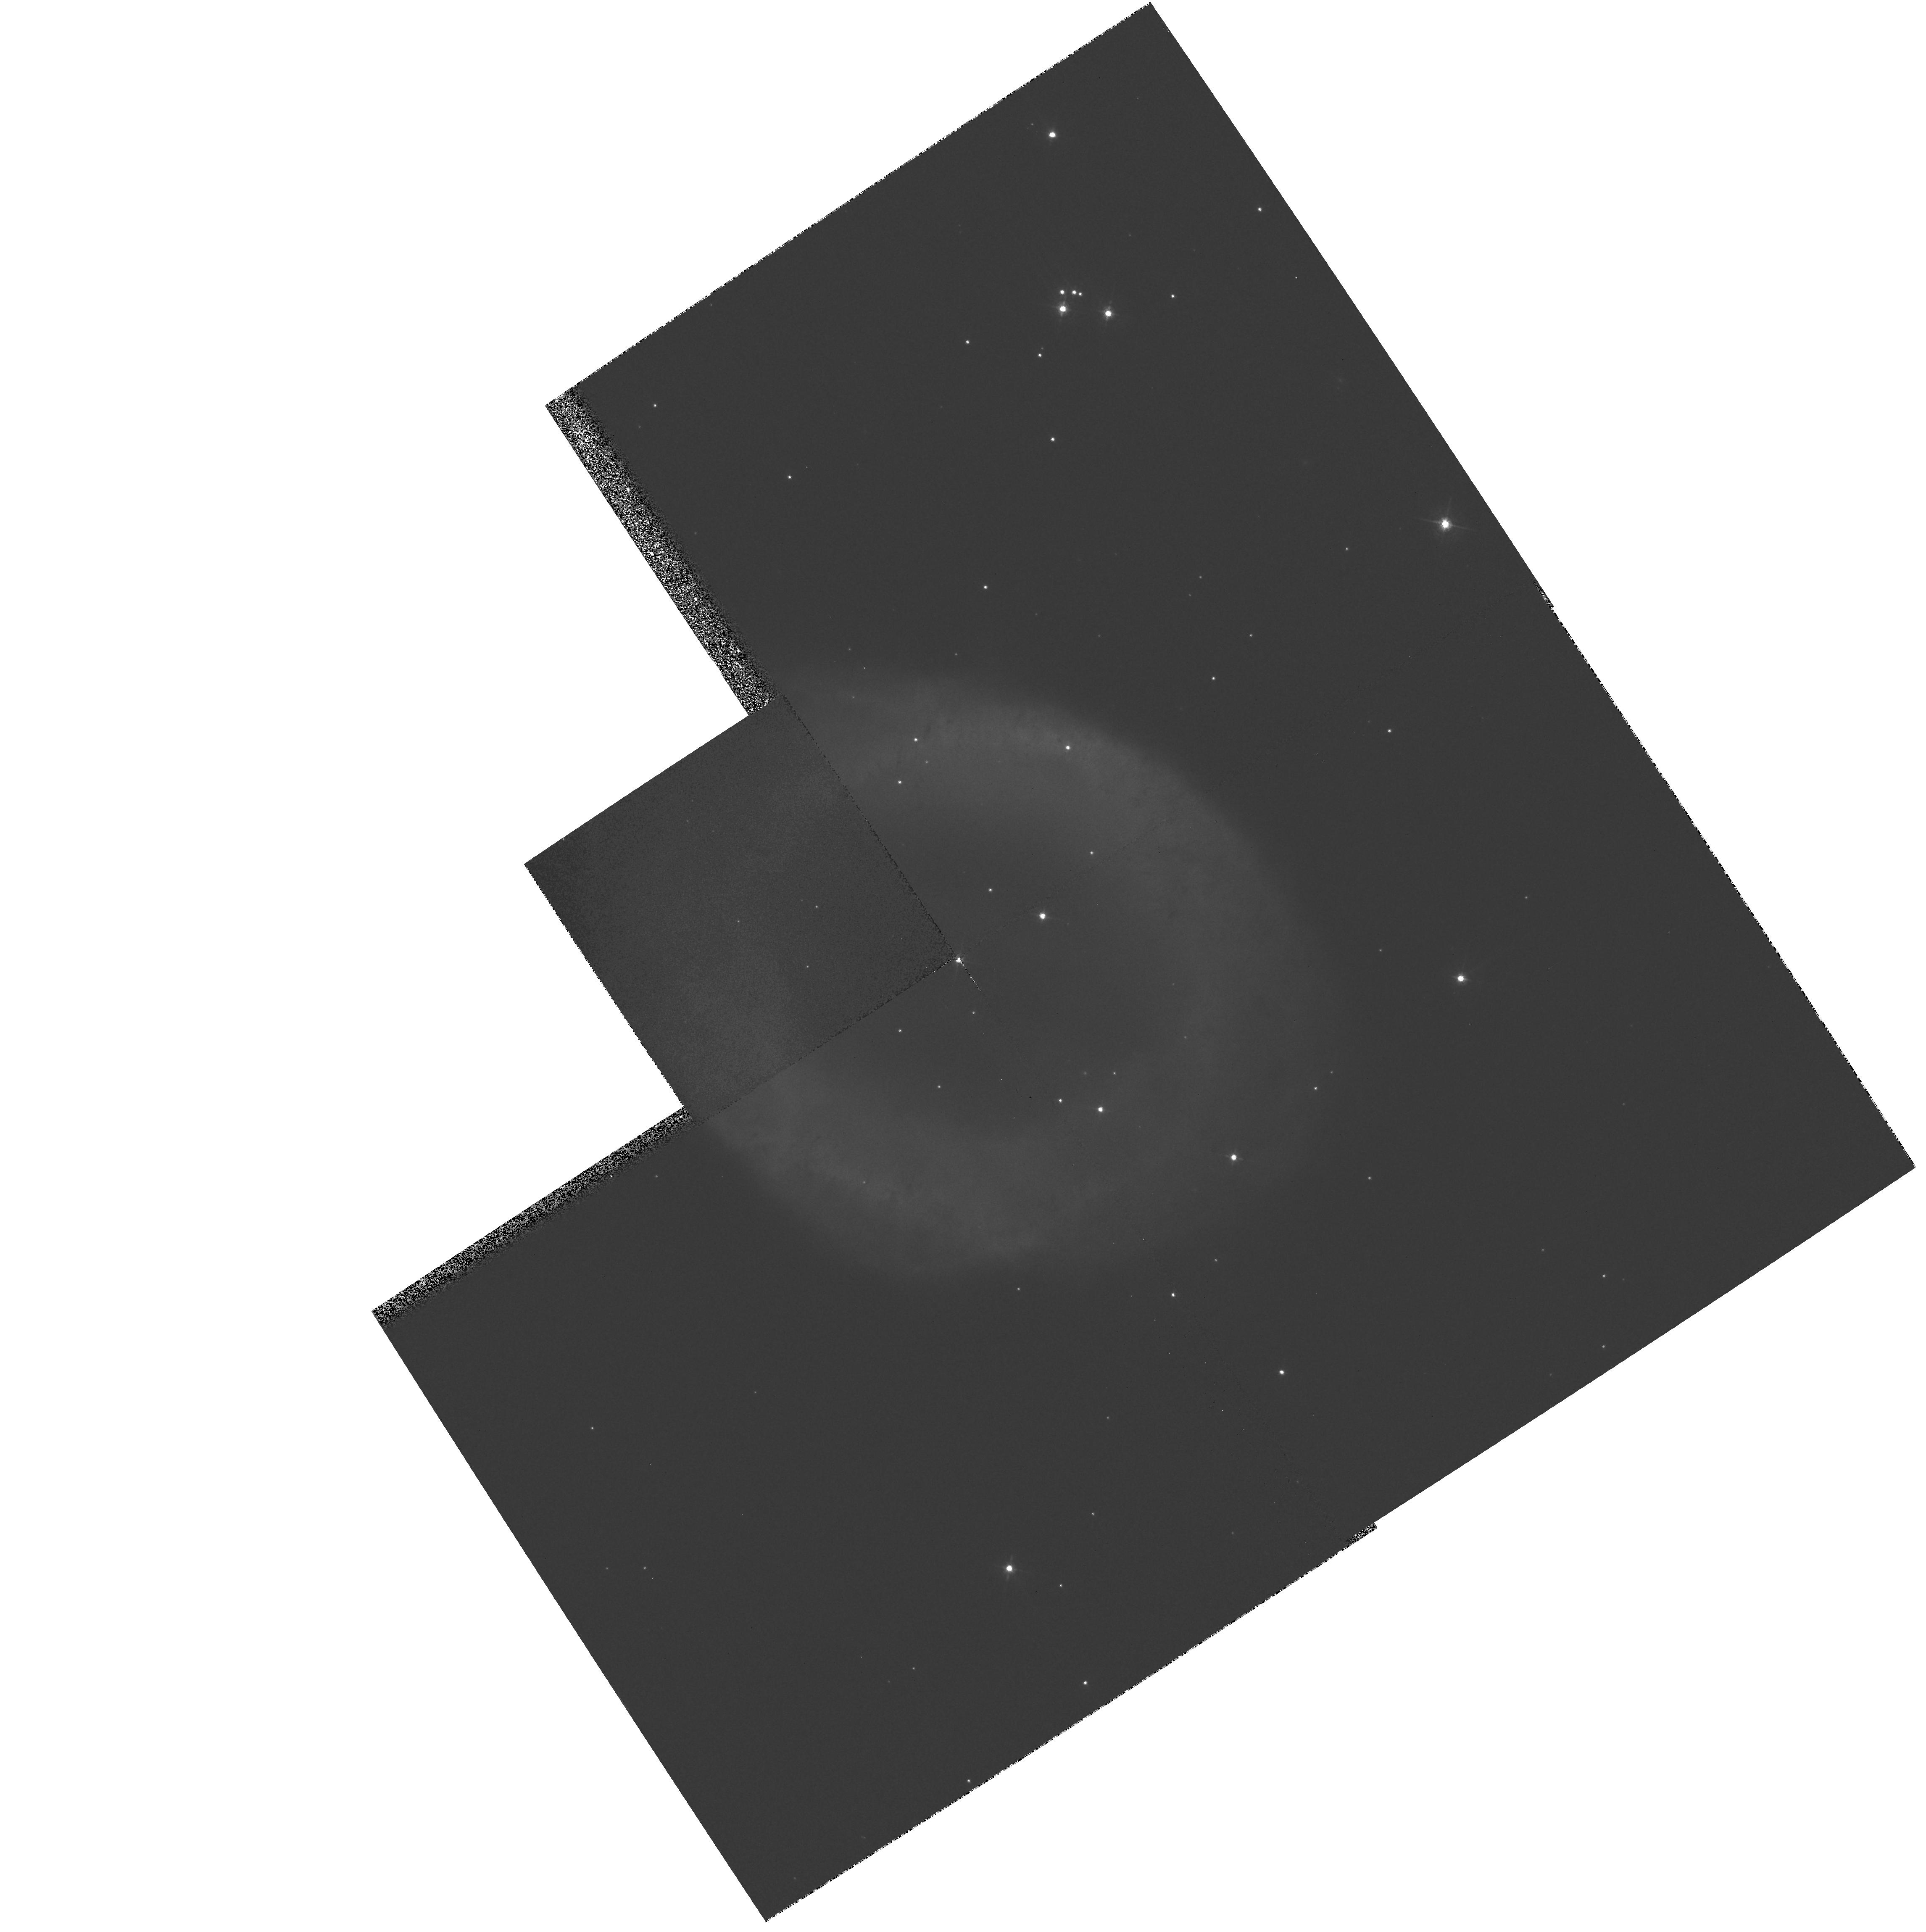
Target: NGC6720E
Instrument: WFPC2/PC
Filter: F547M
Exposure: 5 min
Observation ID: hst_8726_03_wfpc2_pc_f547m_u62p03

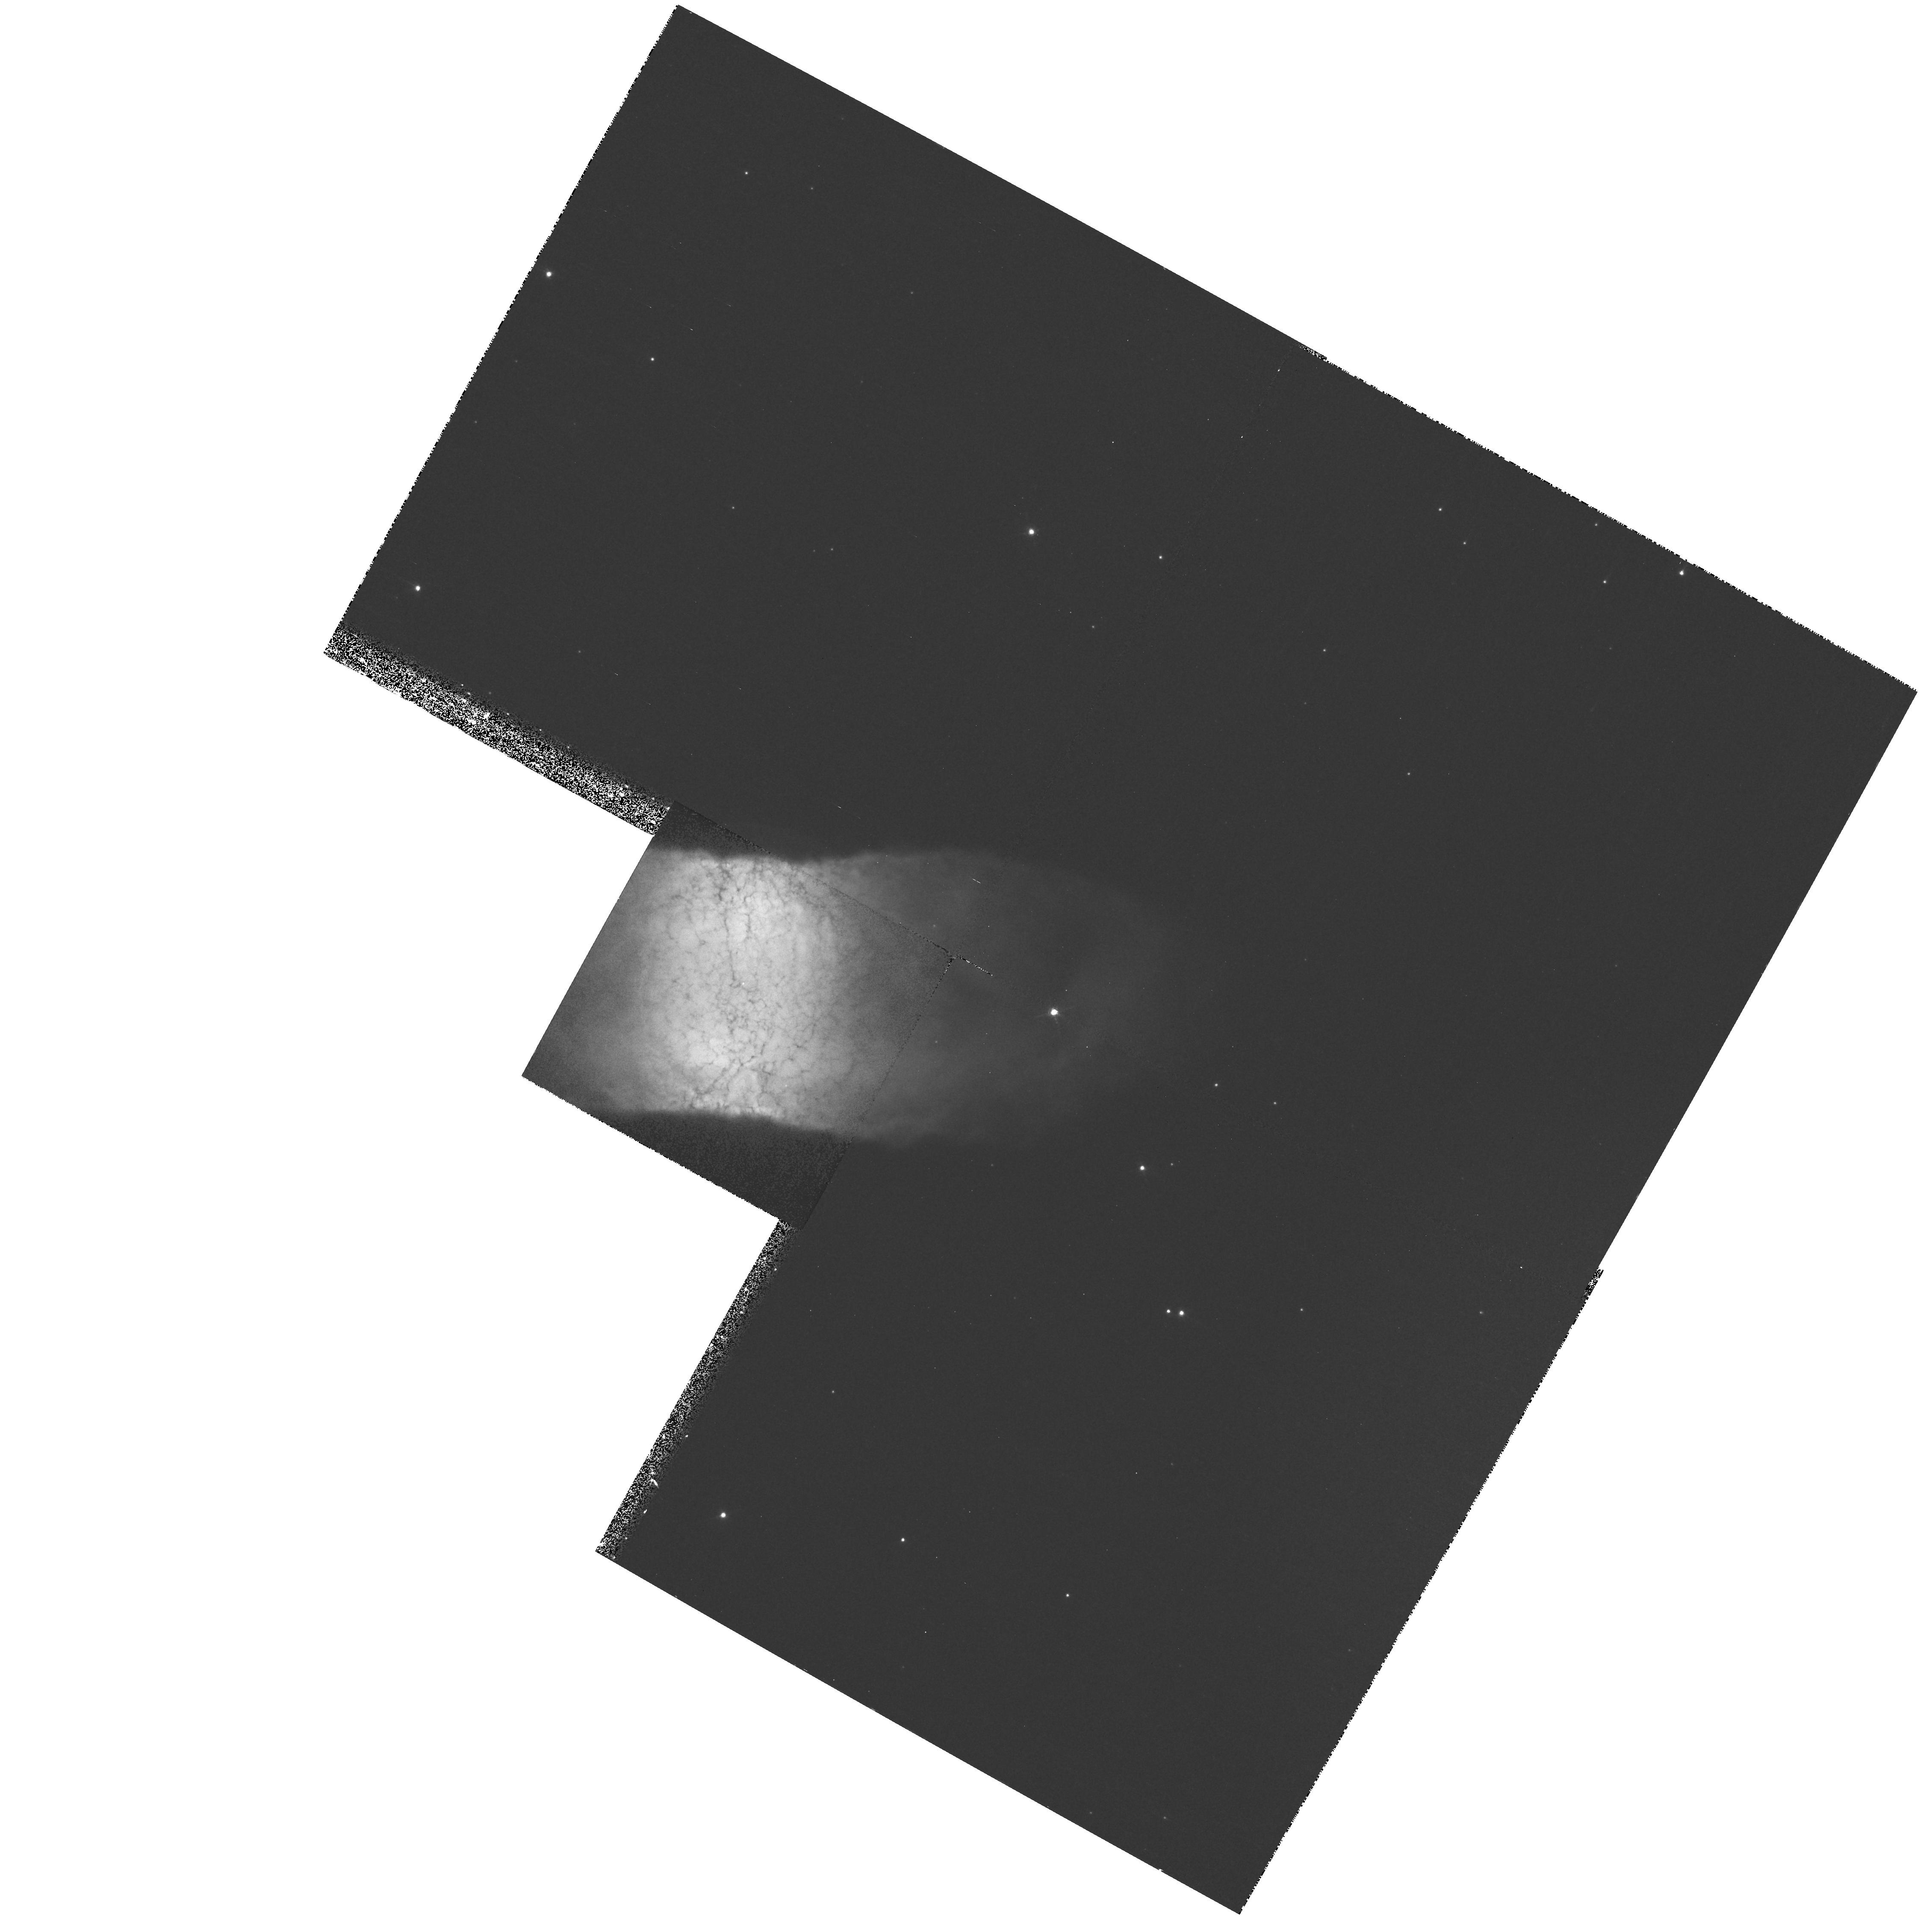
Target: IC4406
Instrument: WFPC2/PC
Filter: F656N
Exposure: 9 min
Observation ID: hst_8726_05_wfpc2_pc_f656n_u62p05

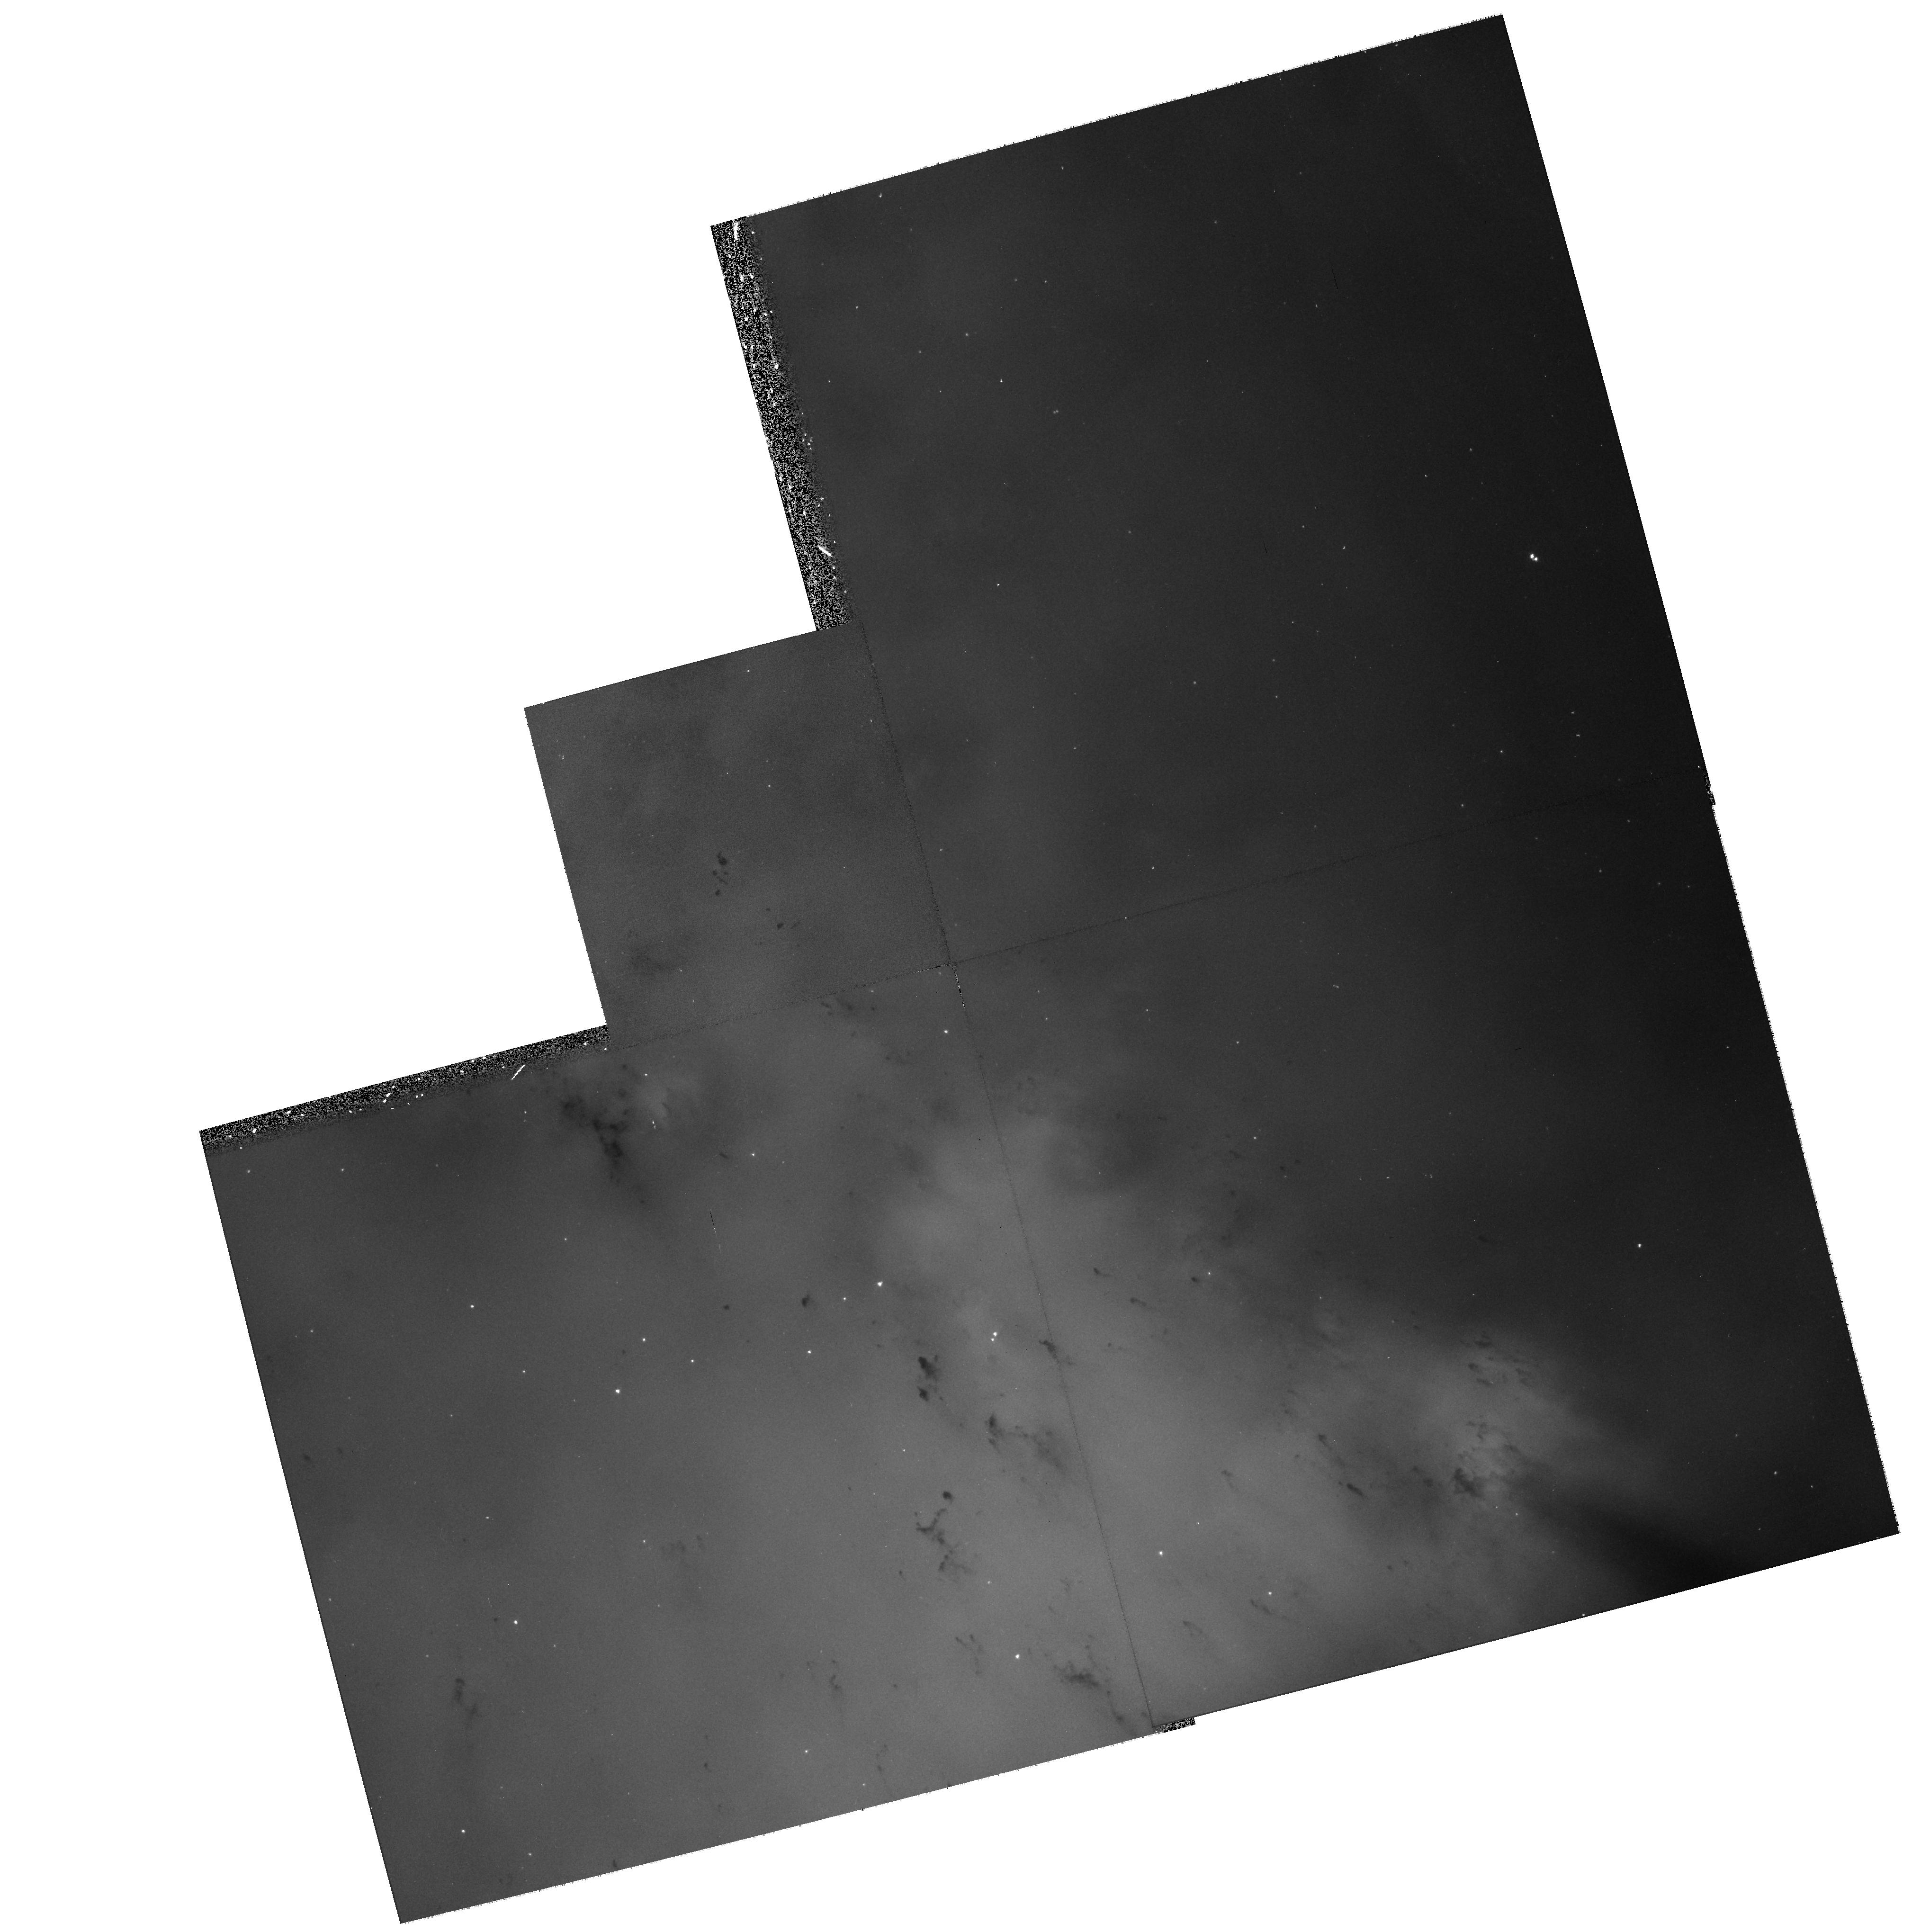
Target: NGC6853
Instrument: WFPC2/PC
Filter: F502N
Exposure: 17 min
Observation ID: hst_8726_02_wfpc2_pc_f502n_u62p02

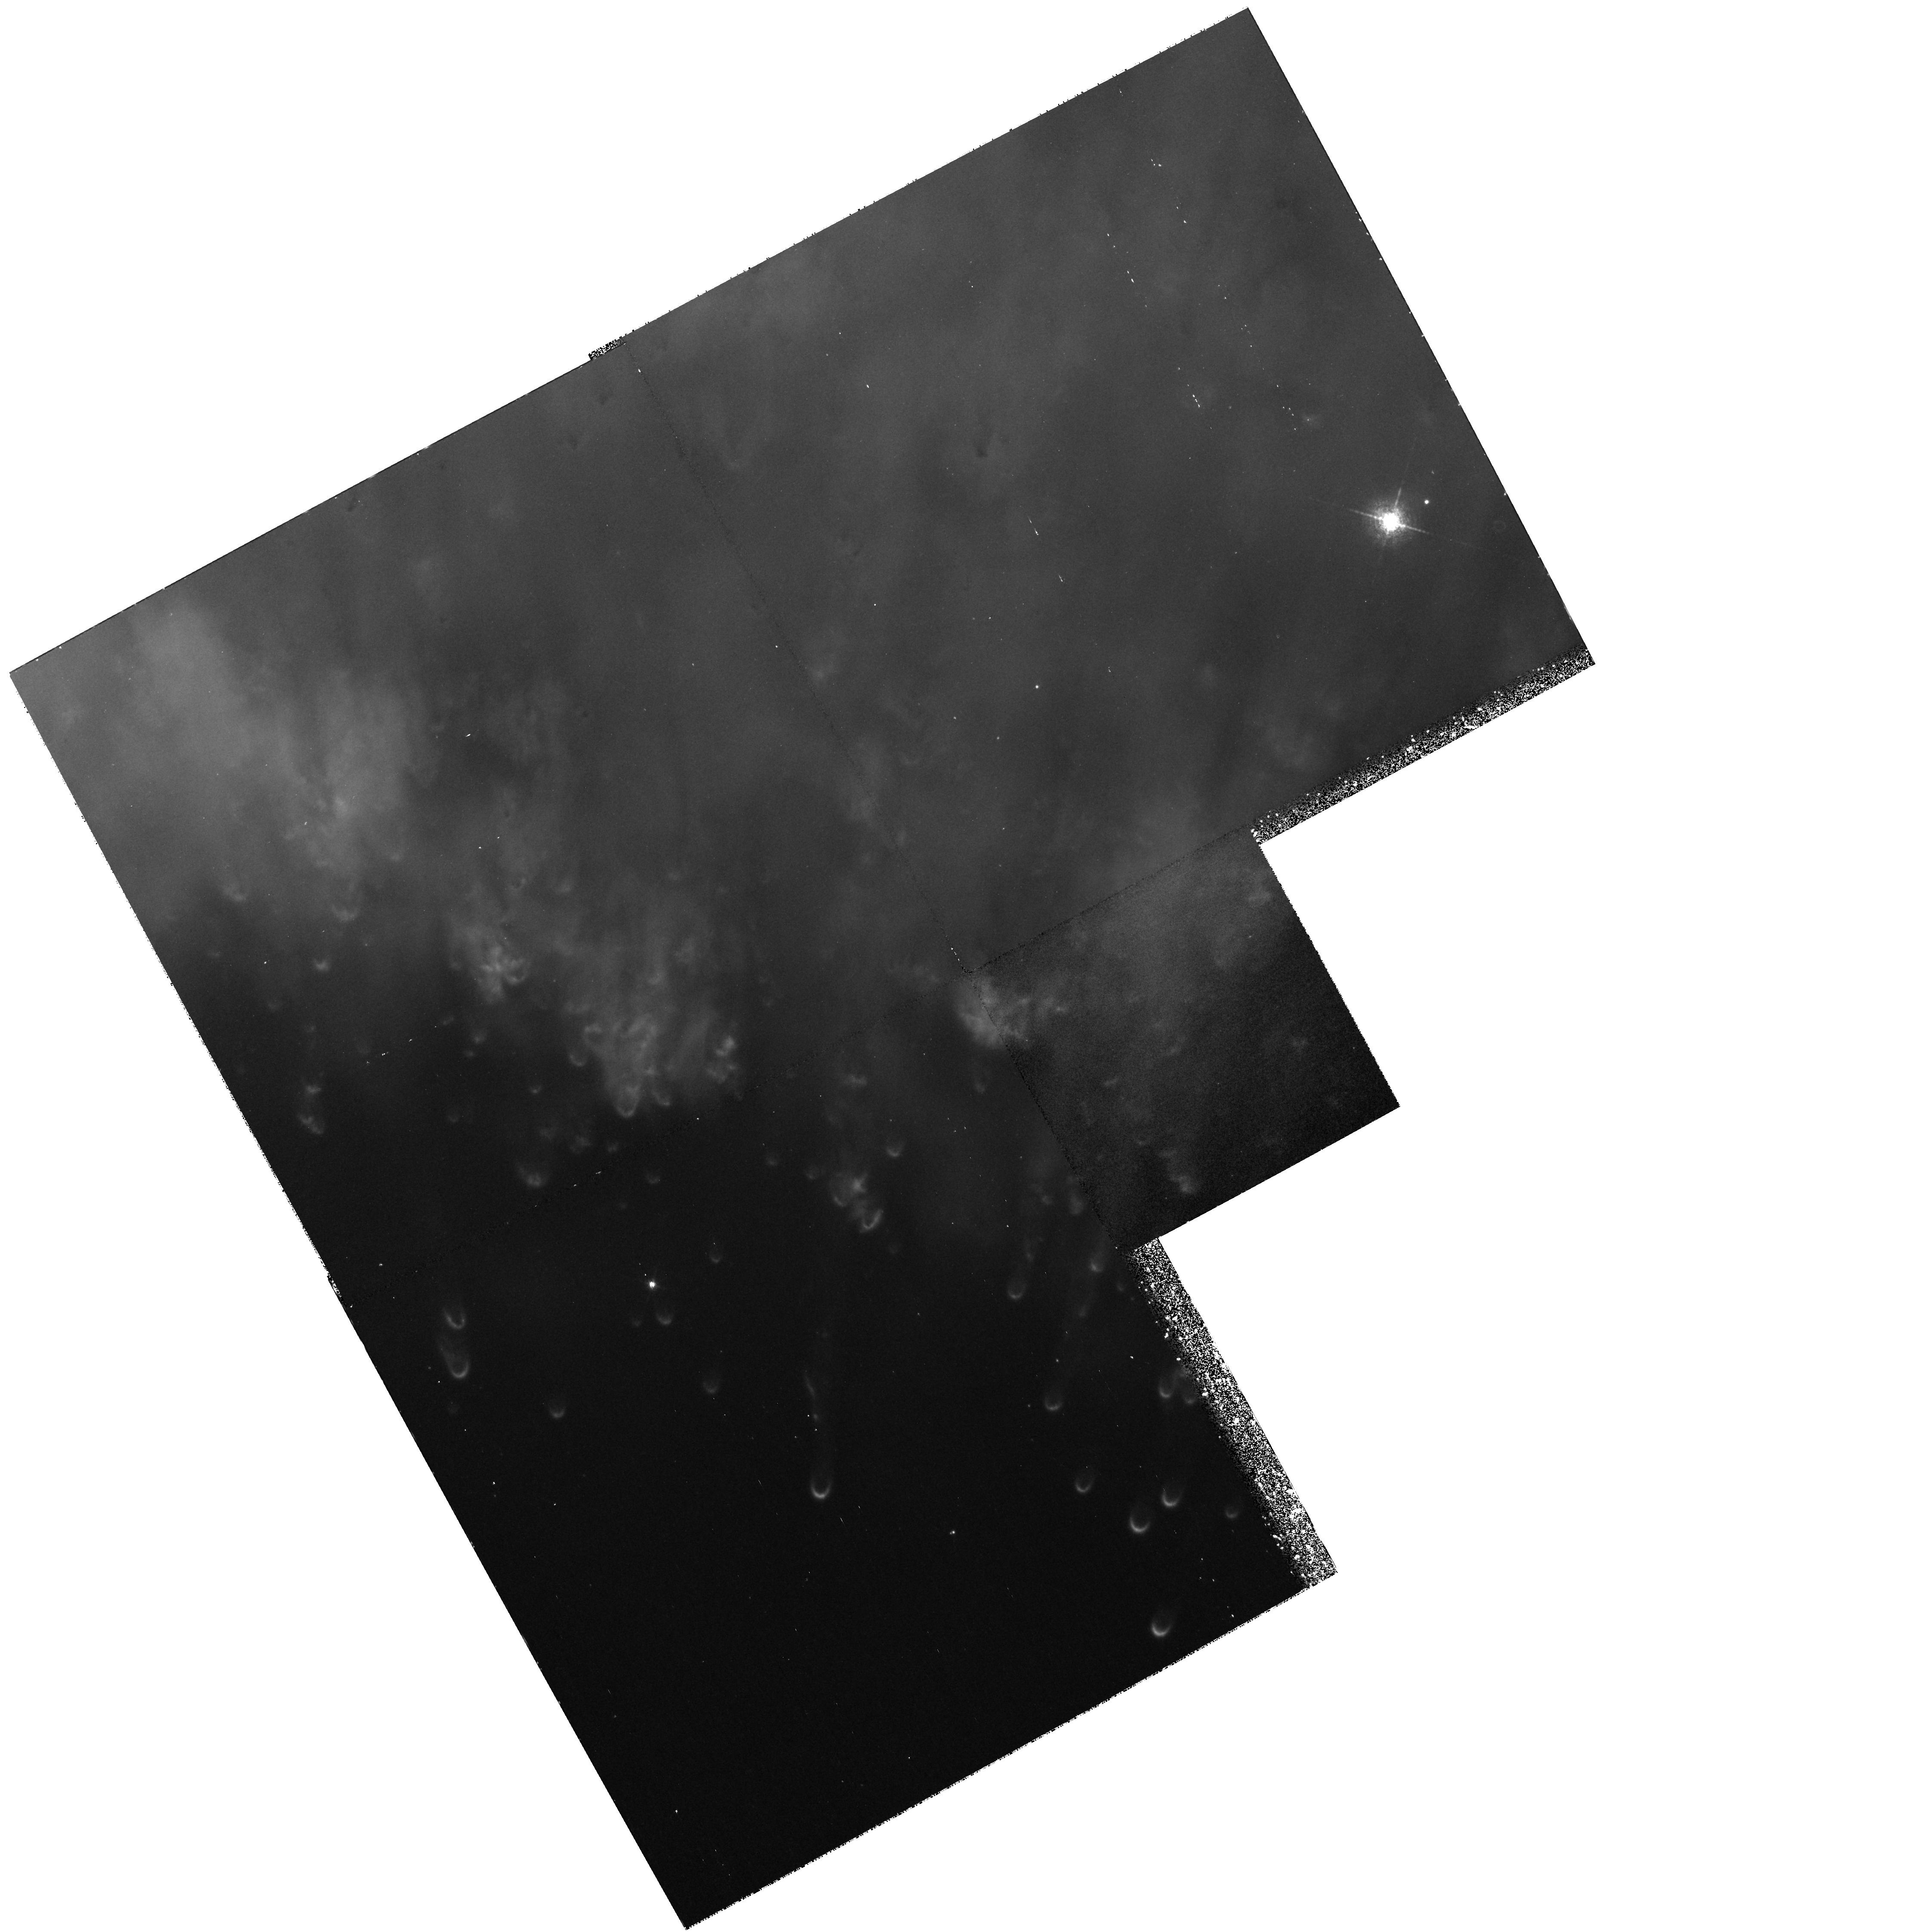
Target: PK36-57D1W
Instrument: WFPC2/PC
Filter: F658N
Exposure: 1.3 h
Observation ID: hst_8726_01_wfpc2_pc_f658n_u62p01

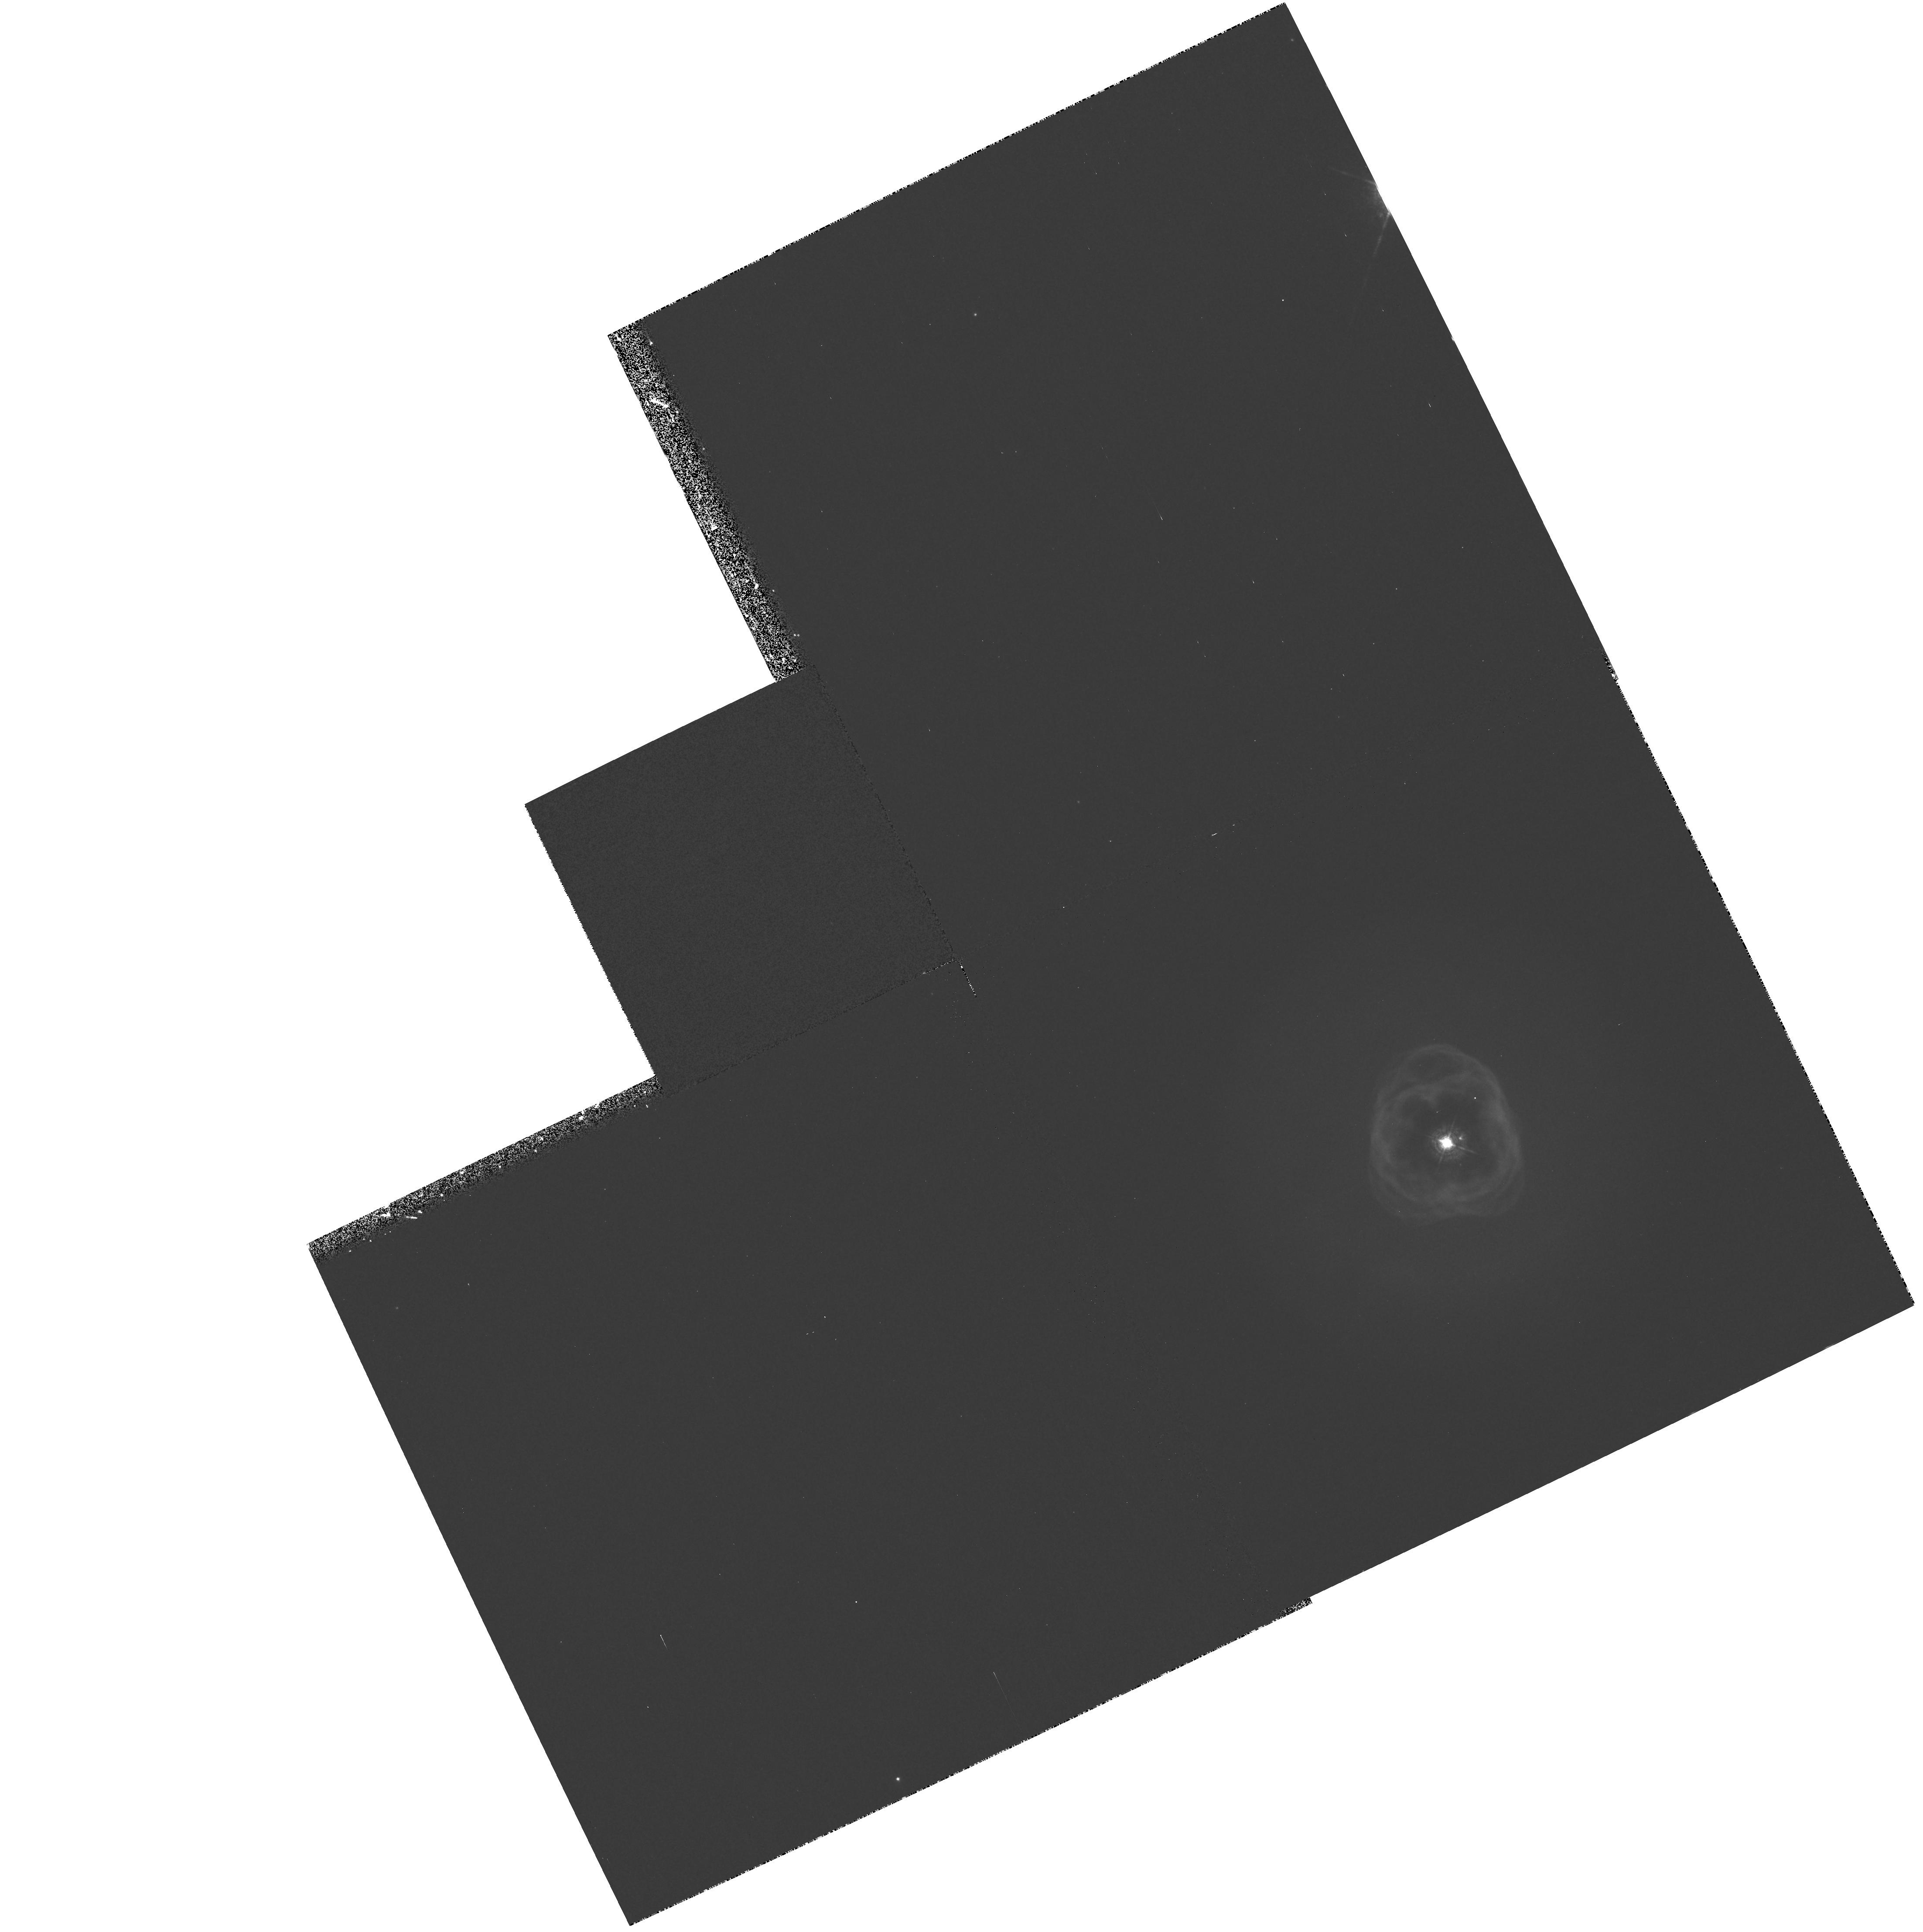
Target: NGC2392
Instrument: WFPC2/PC
Filter: F469N
Exposure: 18 min
Observation ID: hst_8726_04_wfpc2_pc_f469n_u62p04

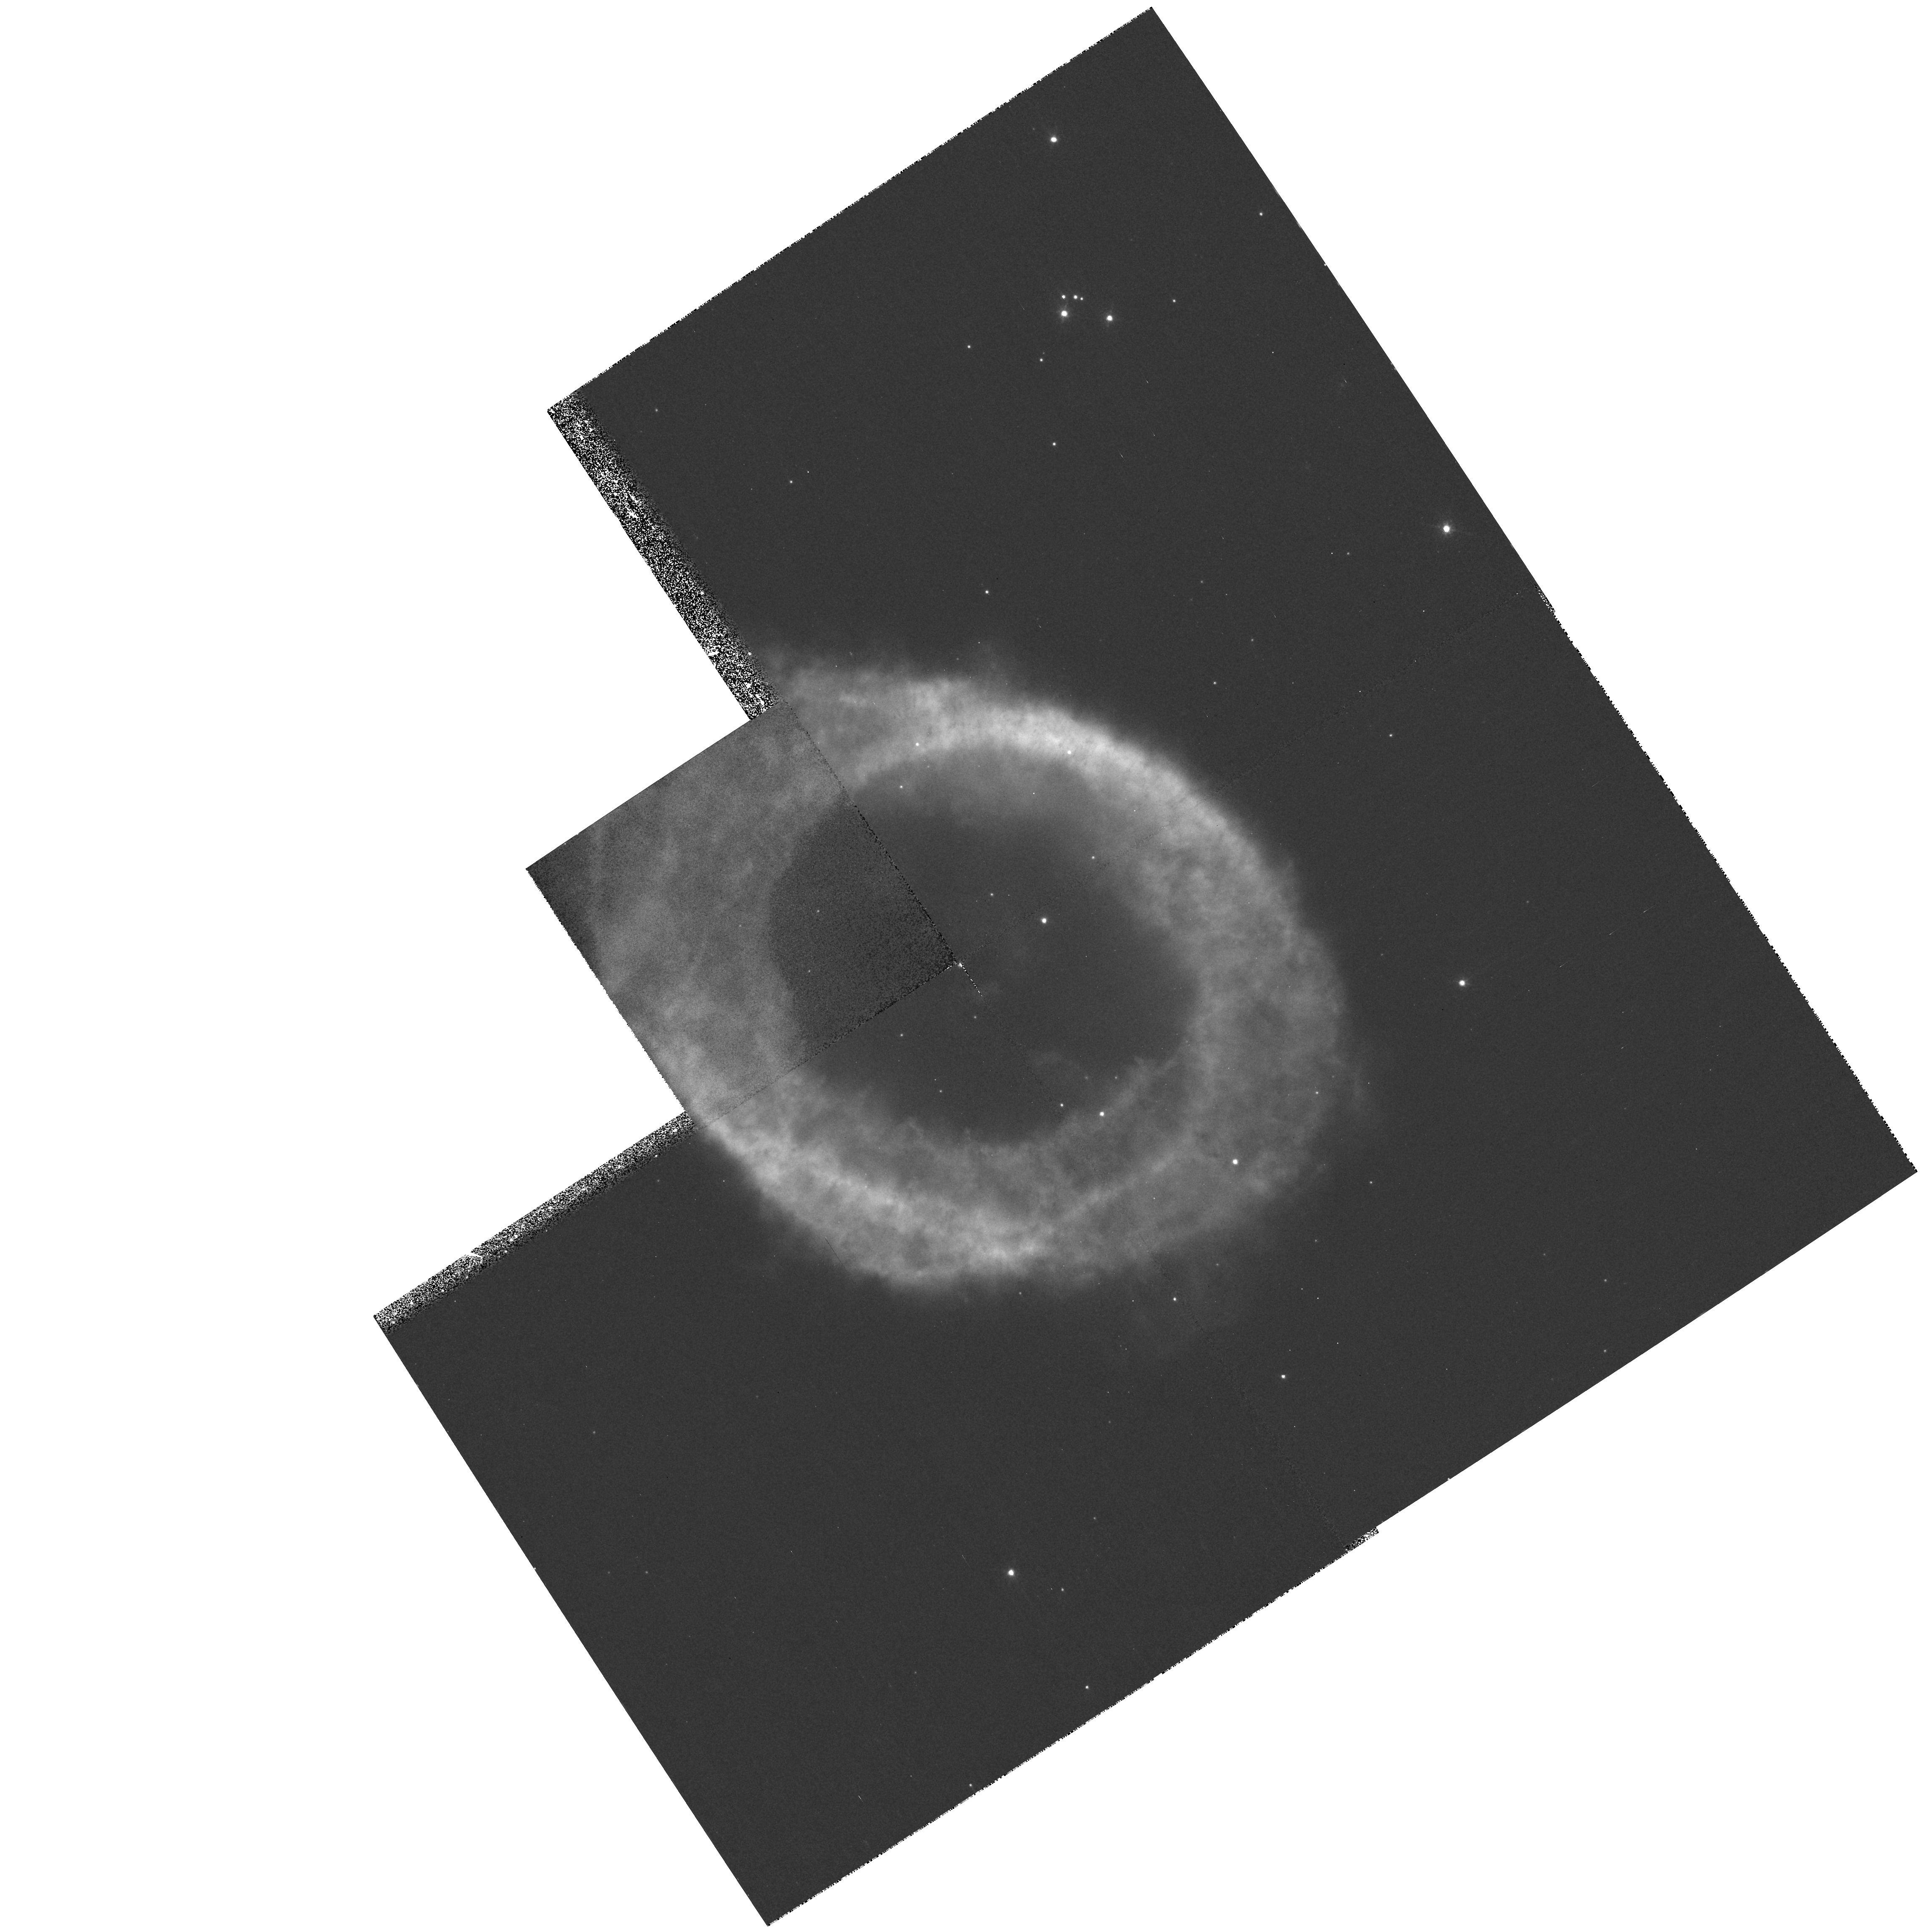
Target: NGC6720E
Instrument: WFPC2/PC
Filter: F673N
Exposure: 12 min
Observation ID: hst_8726_03_wfpc2_pc_f673n_u62p03

Cometary Knots in Planetary Nebulae (PI: ODell, Charles Robert)

Cometary Knots trap a significant fraction of all the ejected material in the closest of the Planetary Nebulae, NGC 7293. This means that these knots may transport material into free space in a highly preserved state, possibly as solid bodies, a consequence of some import to understanding the composition of the interstellar medium. Recent HST and VLT results indicate that the Cometary Knots are actually quite common among a sampling of nearby Planetary Nebulae, so that it is likely they are a natural part of the expulsion of material by intermediate mass stars. We propose second epoch observations of the Cometary Knots in NGC 7293 in order to get a better idea of just how these objects are formed by comparison of their spatial motions with that of the ambient gas. We also propose observations of four Planetary Nebulae that give indications of the presence of Cometary Knots at different phases of development. These observational data will be used to quantitatively assess the masses, ubiquity, and probable survival of Cometary Knots in the sample. Added to our knowledge of the Cometary Knots in NGC 7293, the set should be large enough to allow drawing general conclusions about their role in the Planetary Nebula phenomenon and the interstellar medium.